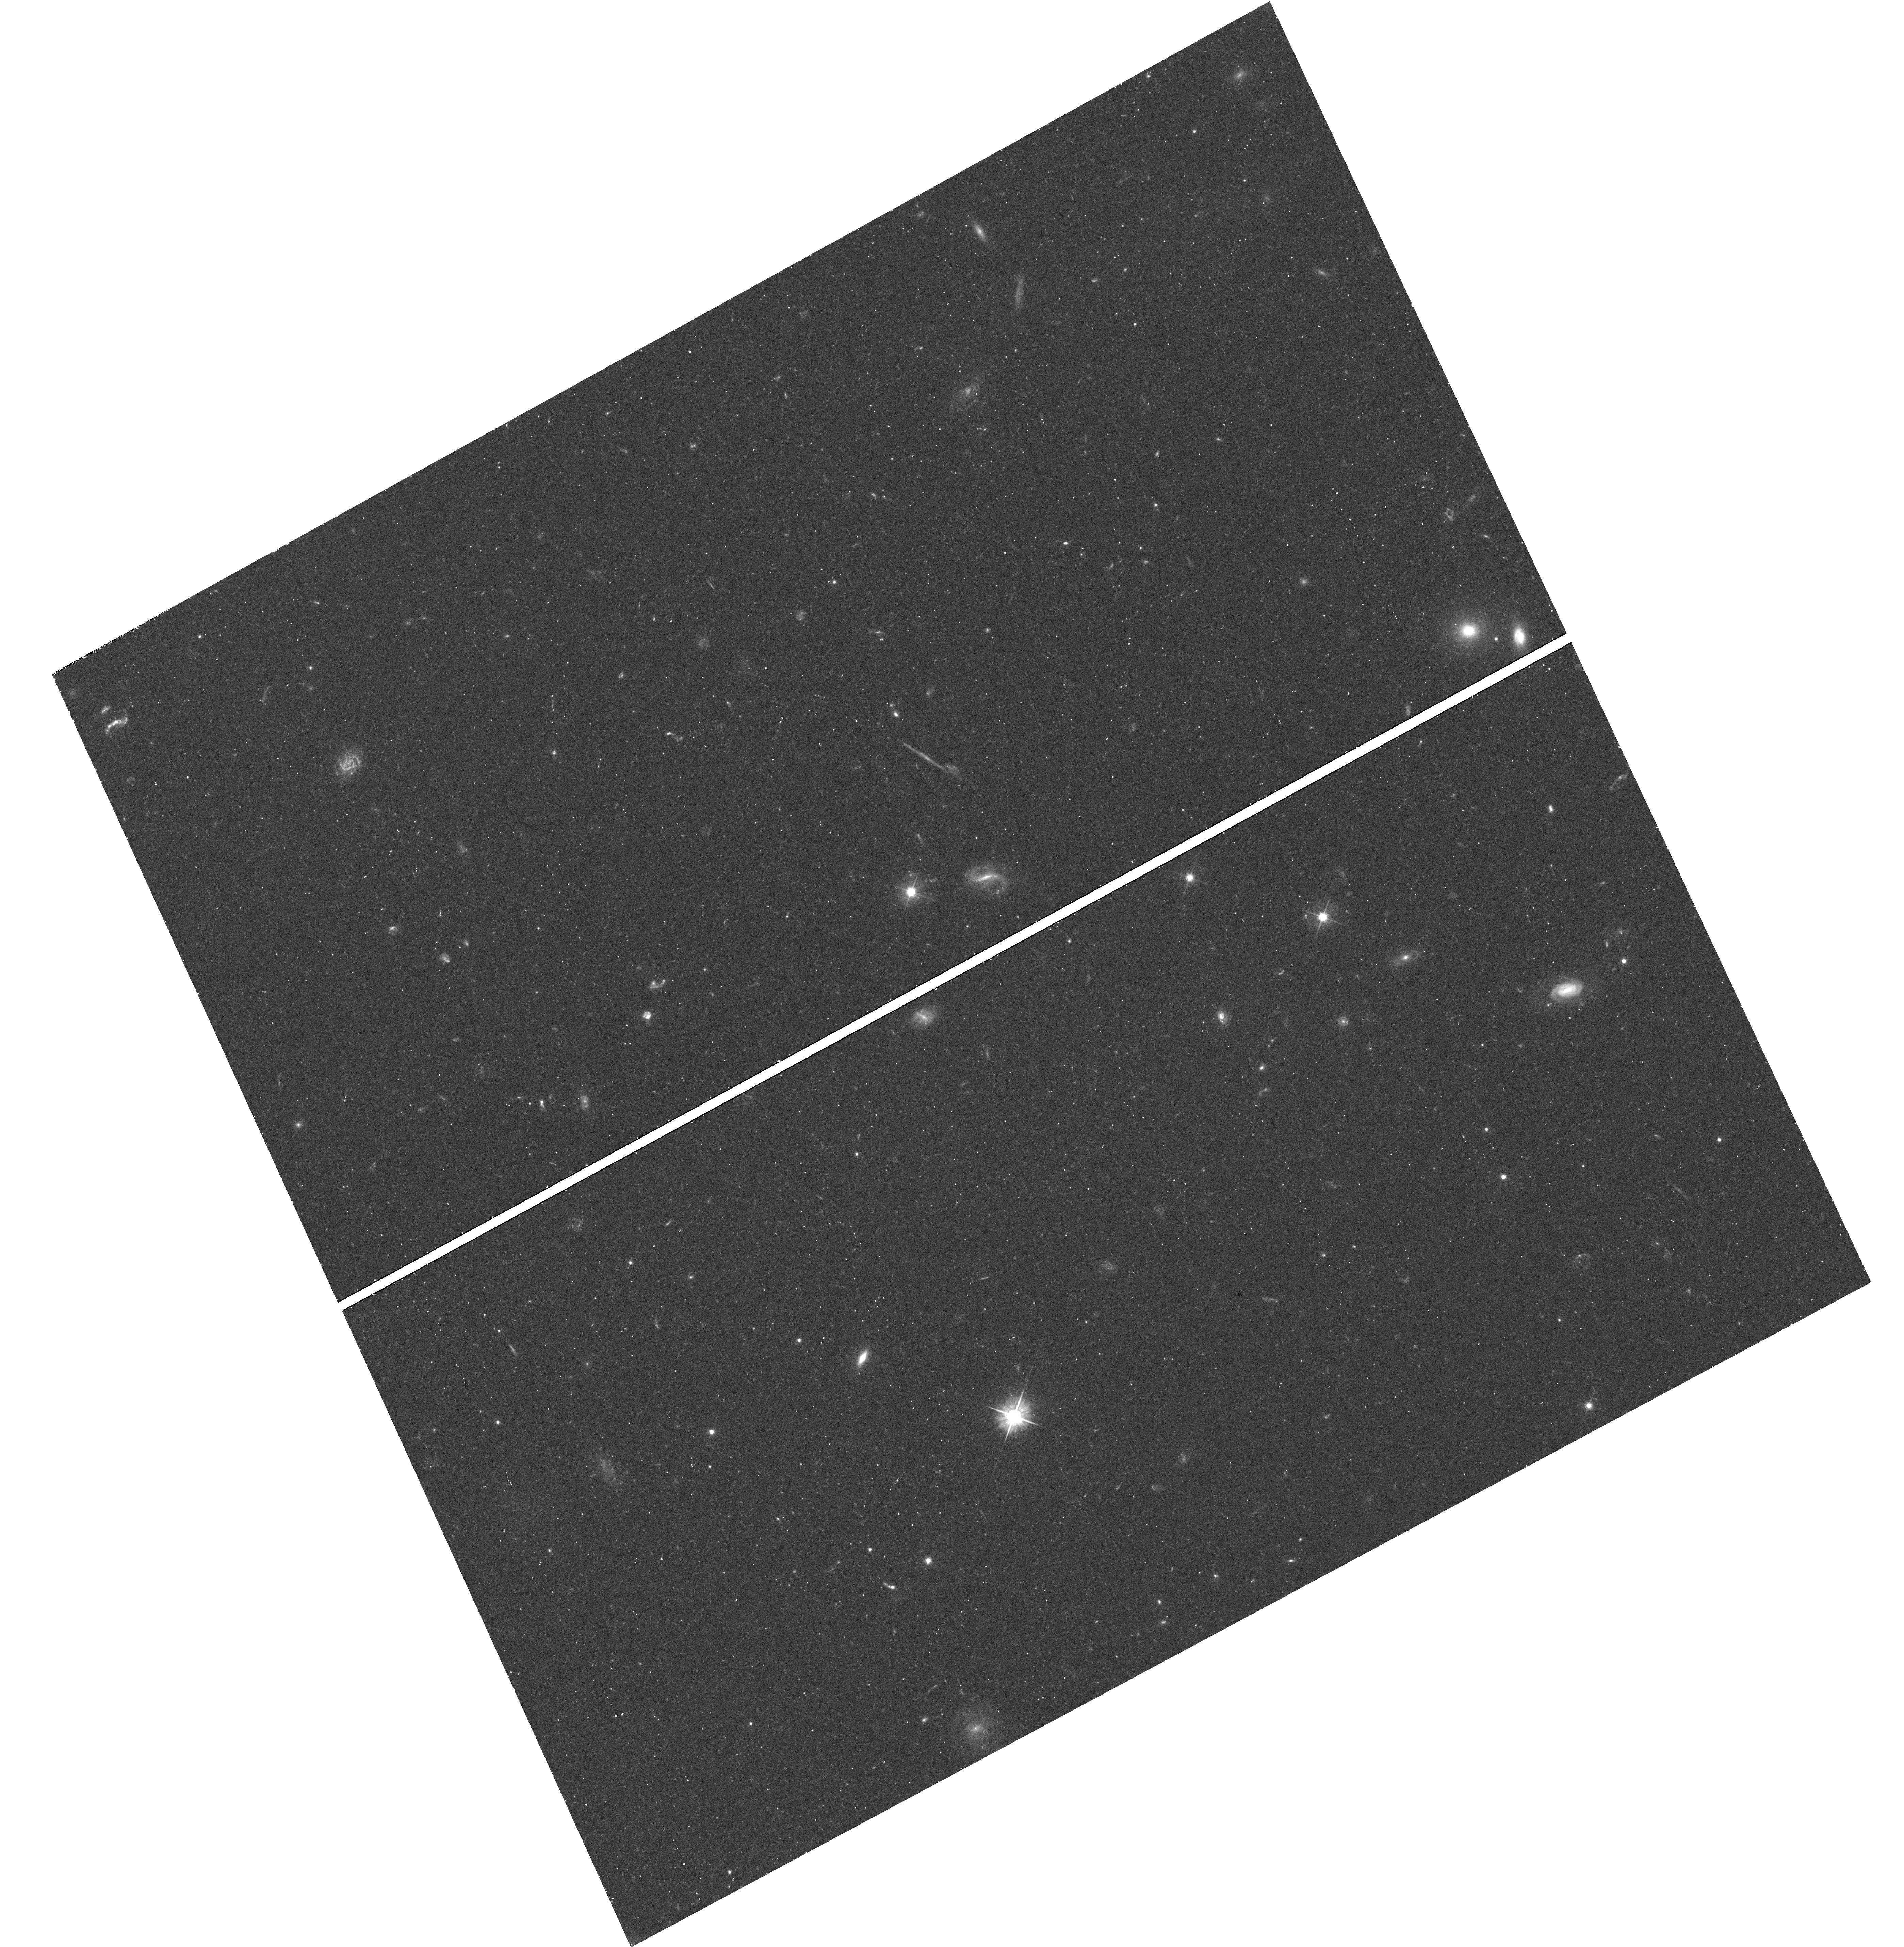
Target: SDSS-J142649.24+032517.7
Instrument: WFC3/UVIS
Filter: F475W
Exposure: 26 min
Observation ID: hst_11557_17_wfc3_uvis_f475w_ib5t17

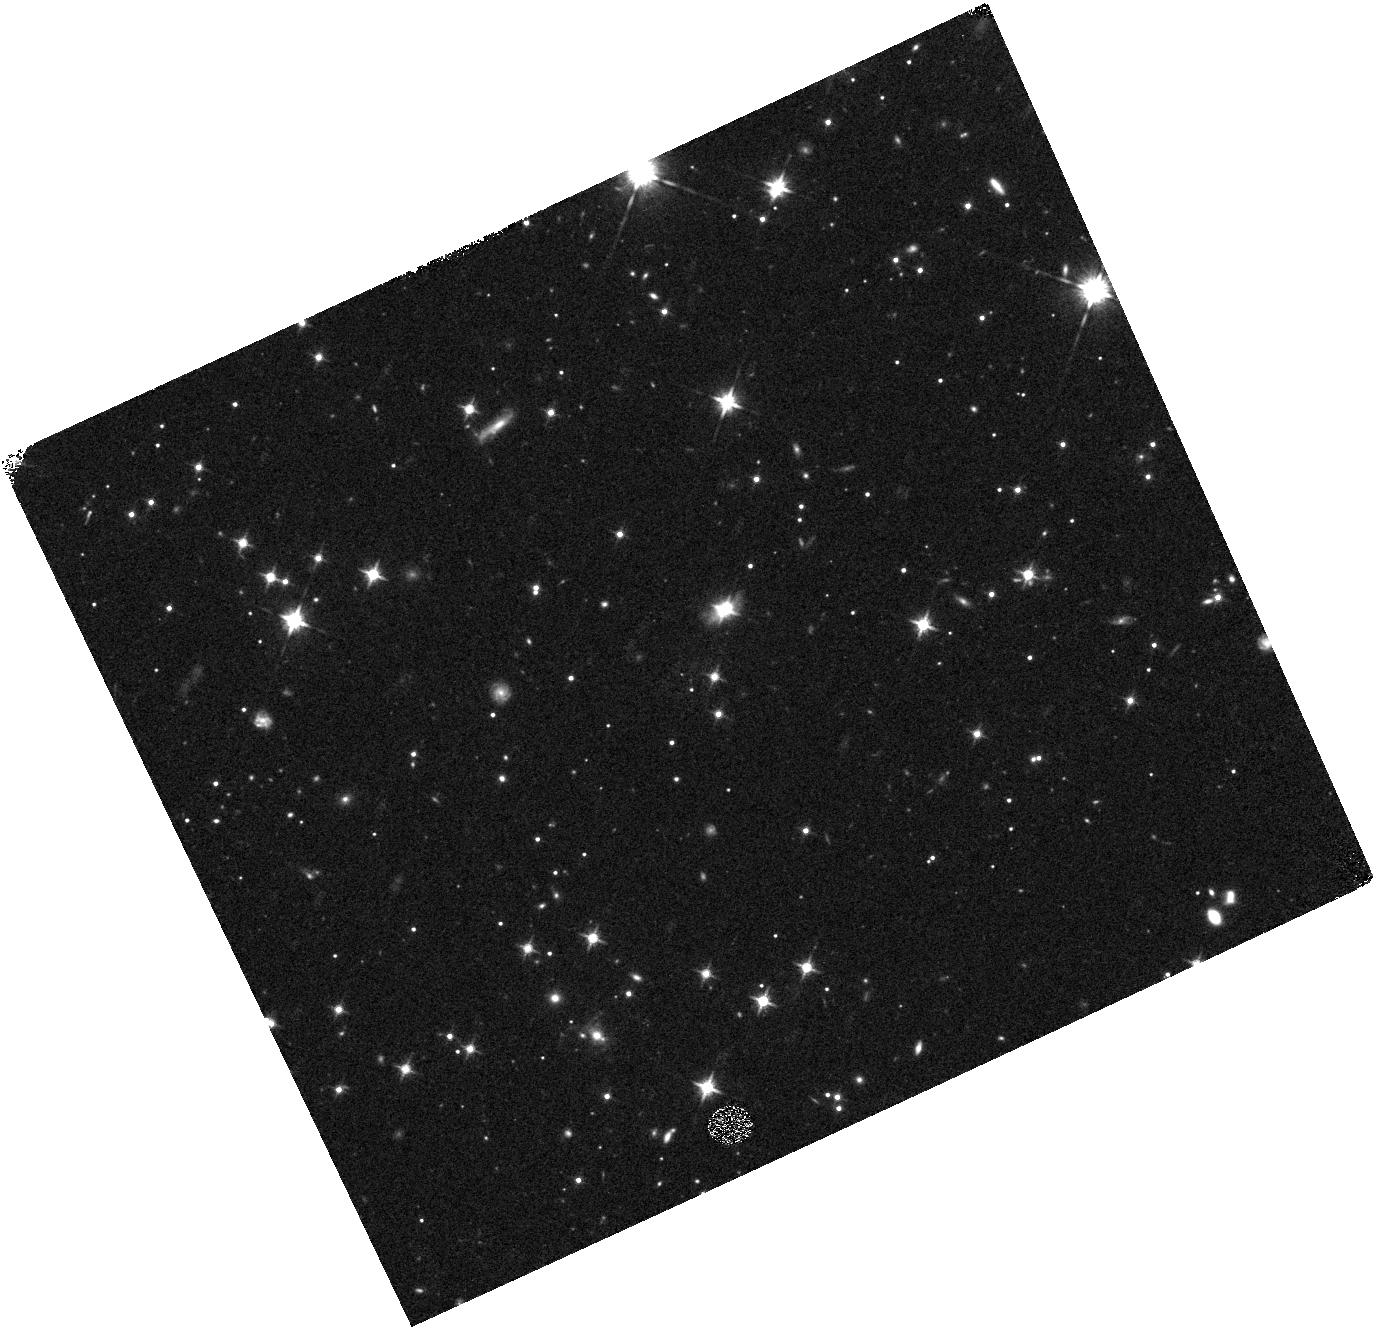
Target: SDSS-J204333.20-001104.2
Instrument: WFC3/IR
Filter: F125W
Exposure: 13 min
Observation ID: hst_11557_22_wfc3_ir_f125w_ib5t22

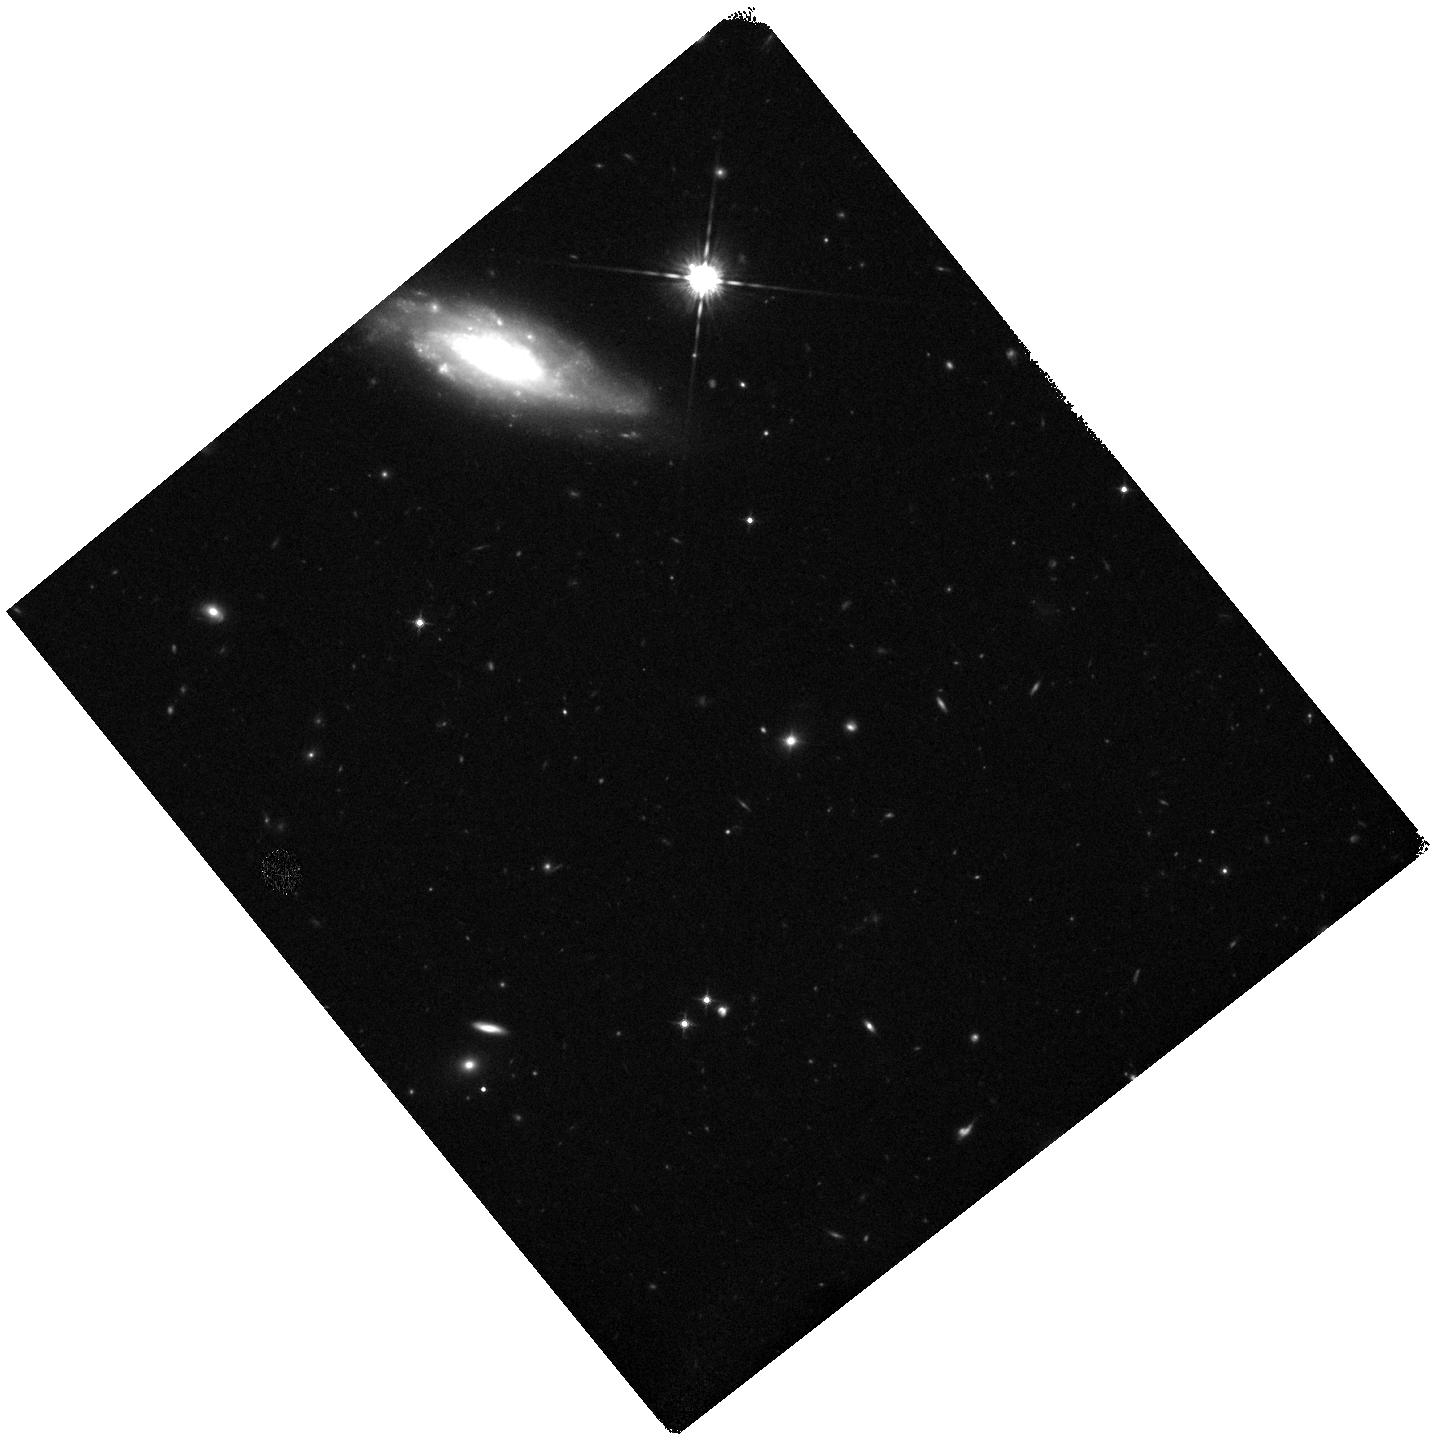
Target: SDSS-J023153.63-093333.5
Instrument: WFC3/IR
Filter: F125W
Exposure: 17 min
Observation ID: hst_11557_02_wfc3_ir_f125w_ib5t02

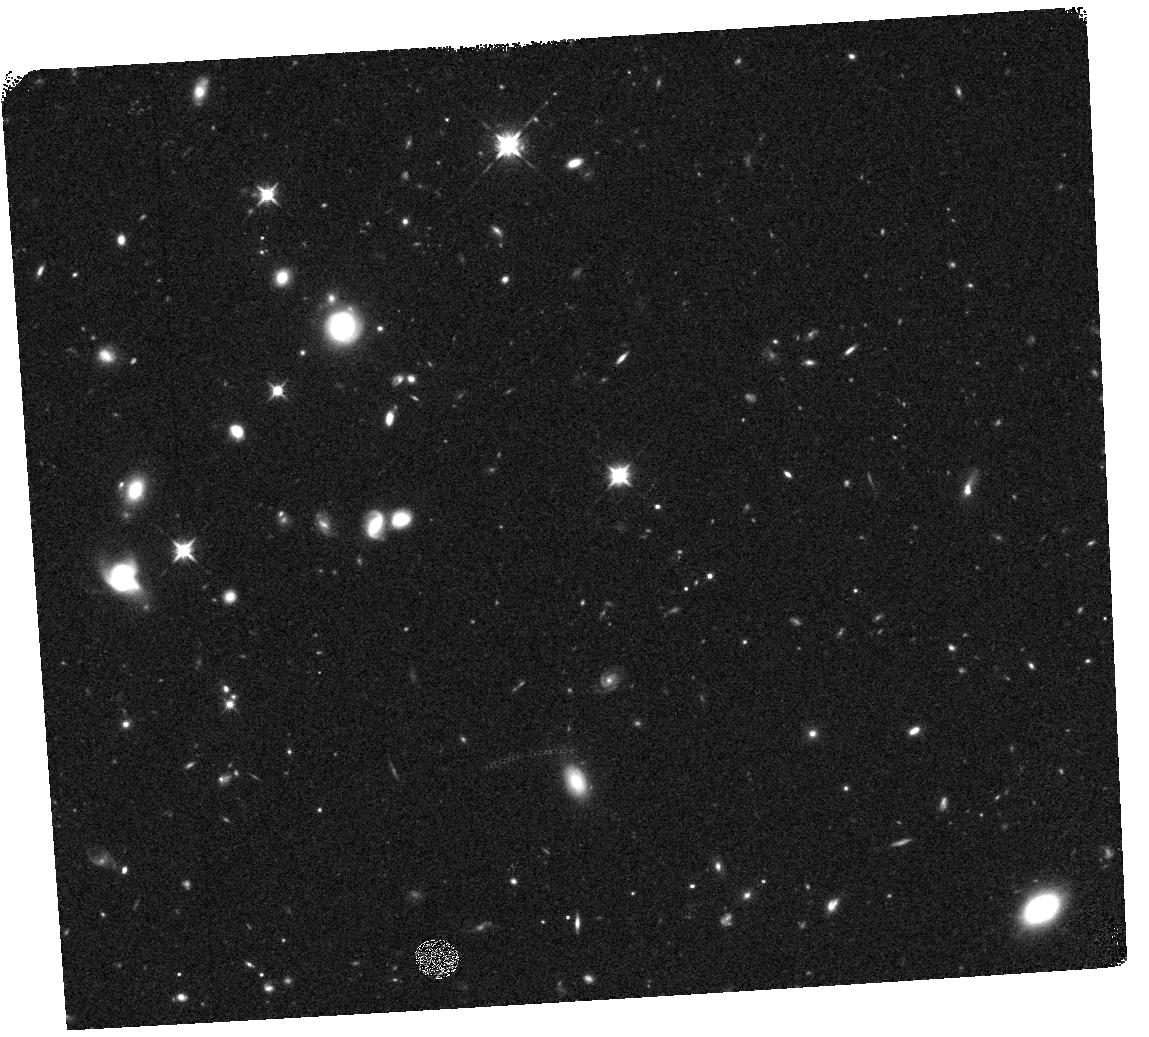
Target: SDSS-J083525.98+435211.2
Instrument: WFC3/IR
Filter: F125W
Exposure: 15 min
Observation ID: hst_11557_04_wfc3_ir_f125w_ib5t04

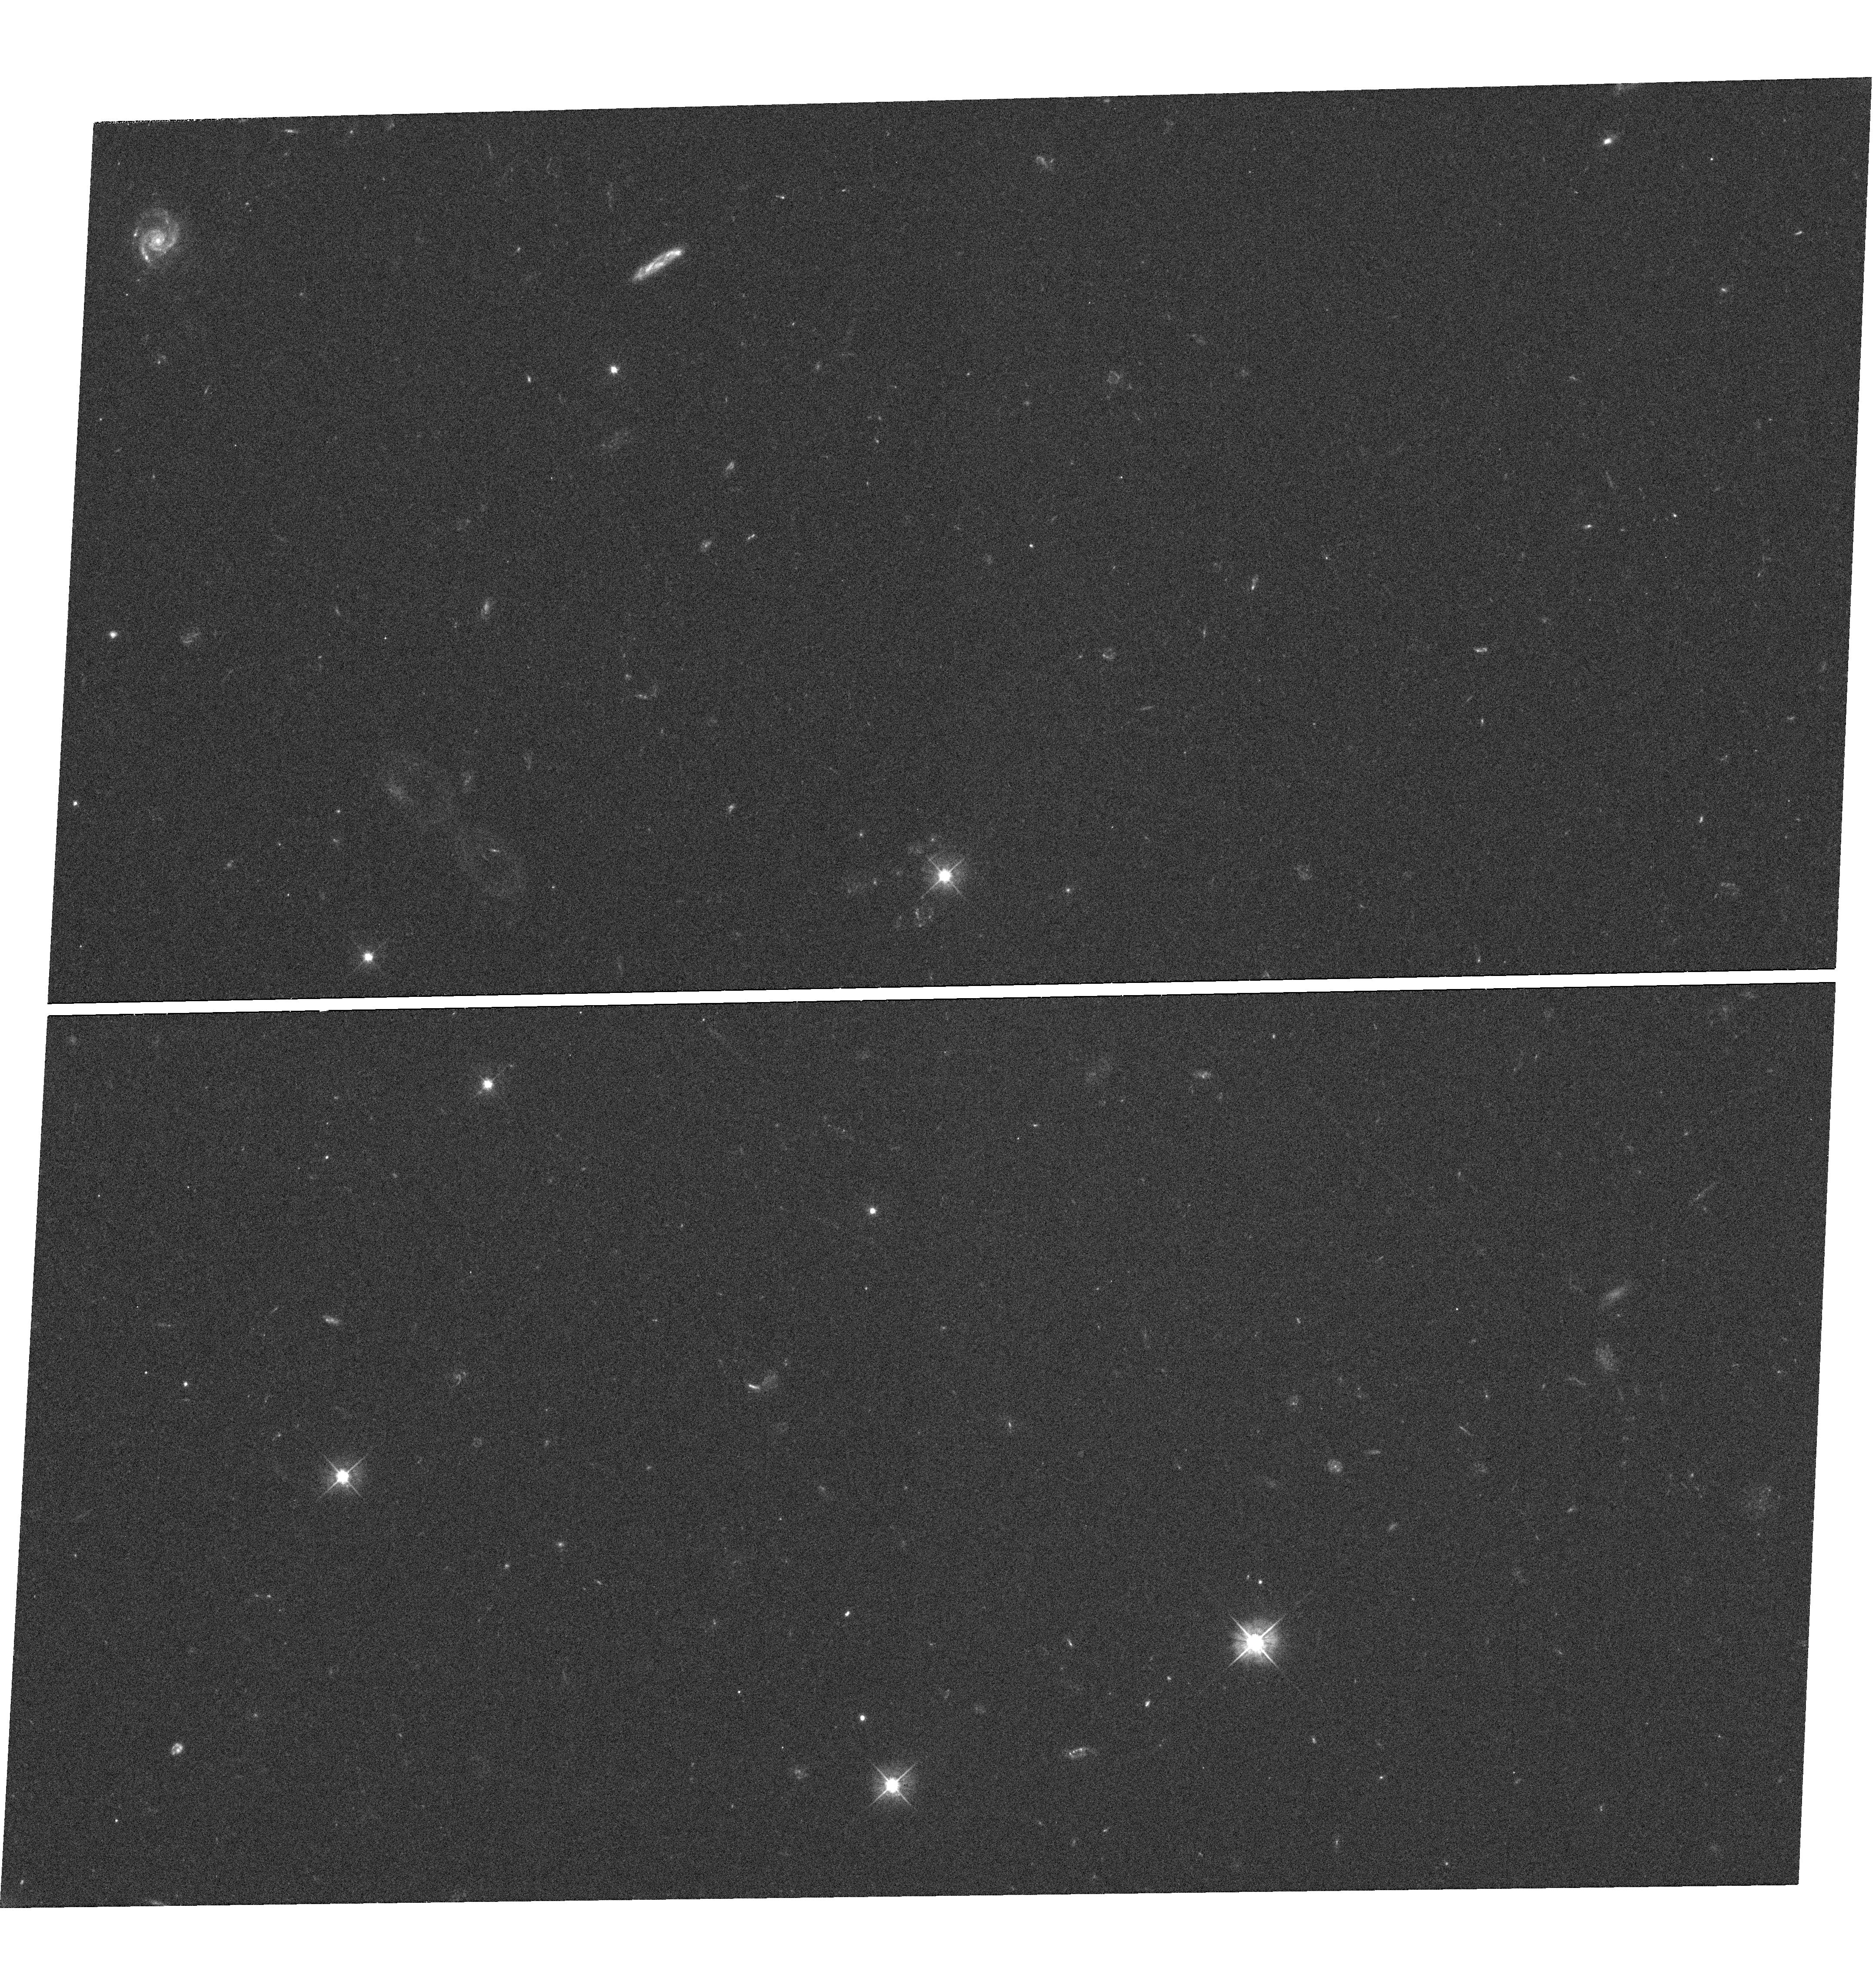
Target: SDSS-J130952.89+011950.6
Instrument: WFC3/UVIS
Filter: F475W
Exposure: 25 min
Observation ID: hst_11557_14_wfc3_uvis_f475w_ib5t14

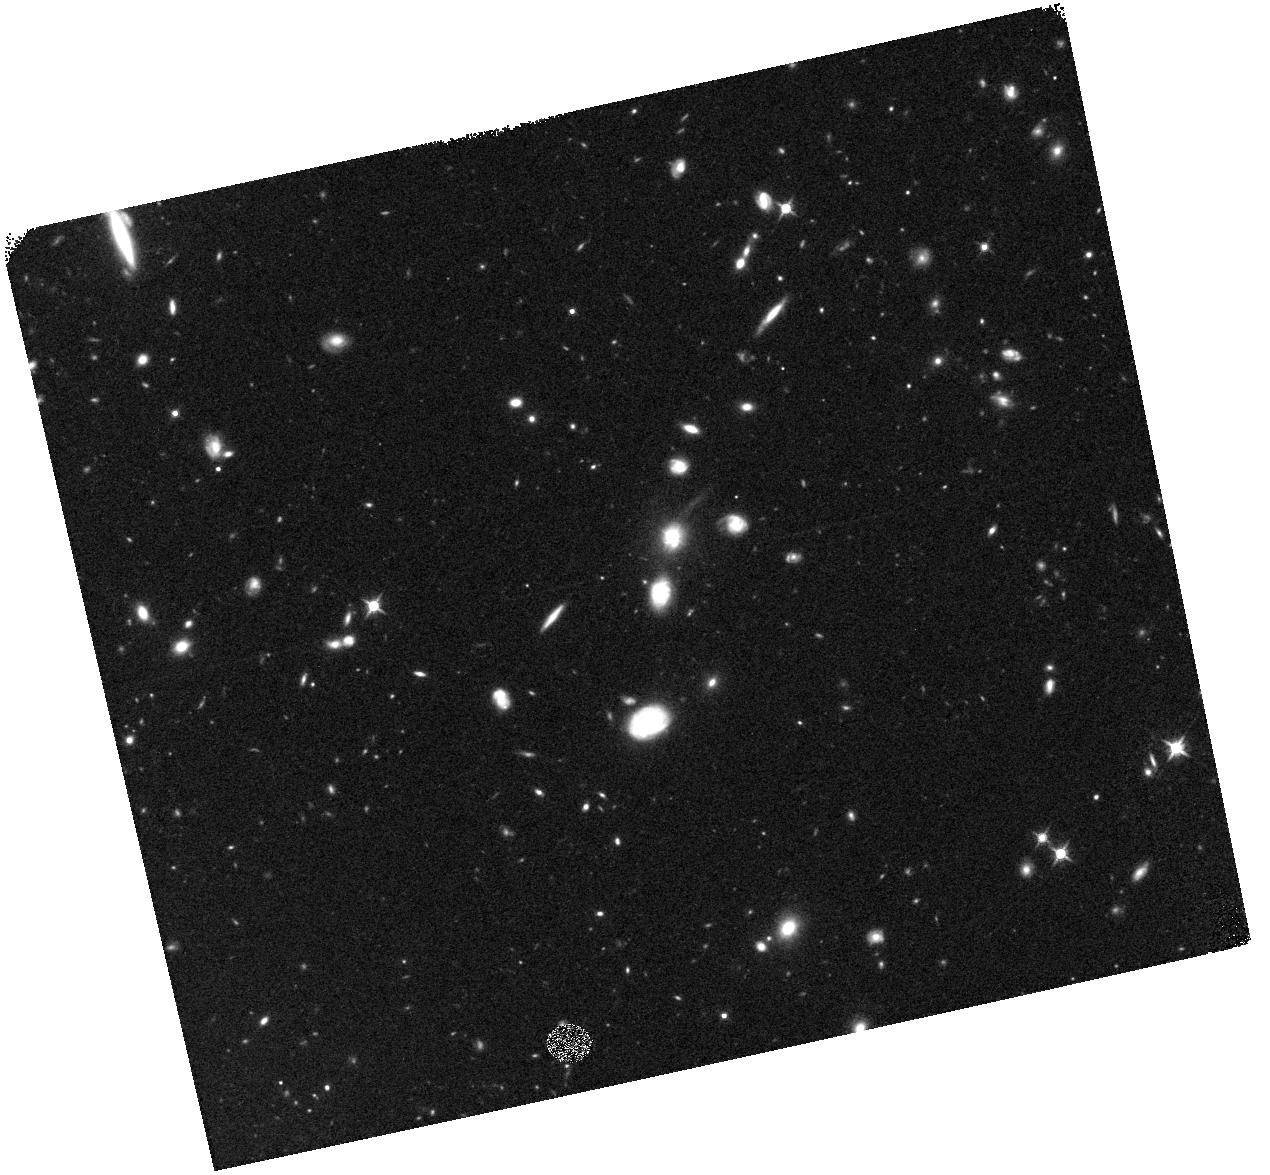
Target: SDSS-J141946.36+463424.3
Instrument: WFC3/IR
Filter: F125W
Exposure: 17 min
Observation ID: hst_11557_16_wfc3_ir_f125w_ib5t16

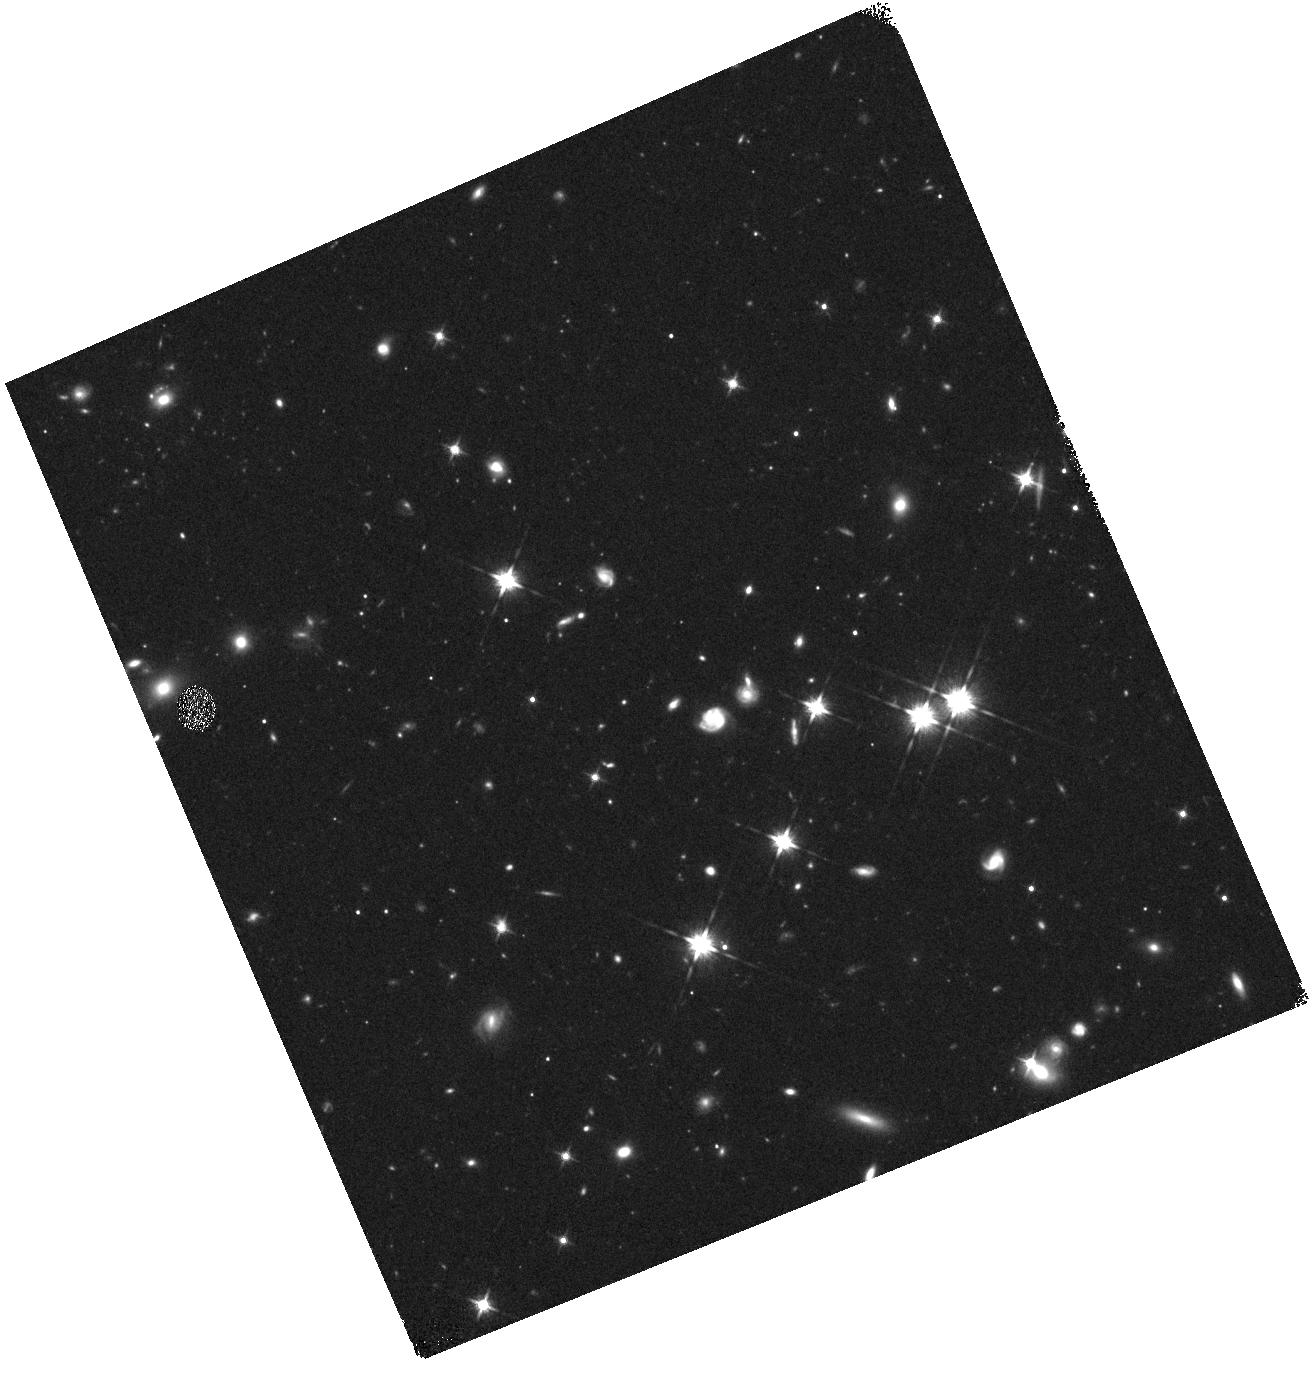
Target: SDSS-J170010.83+395545.8
Instrument: WFC3/IR
Filter: F125W
Exposure: 17 min
Observation ID: hst_11557_20_wfc3_ir_f125w_ib5t20

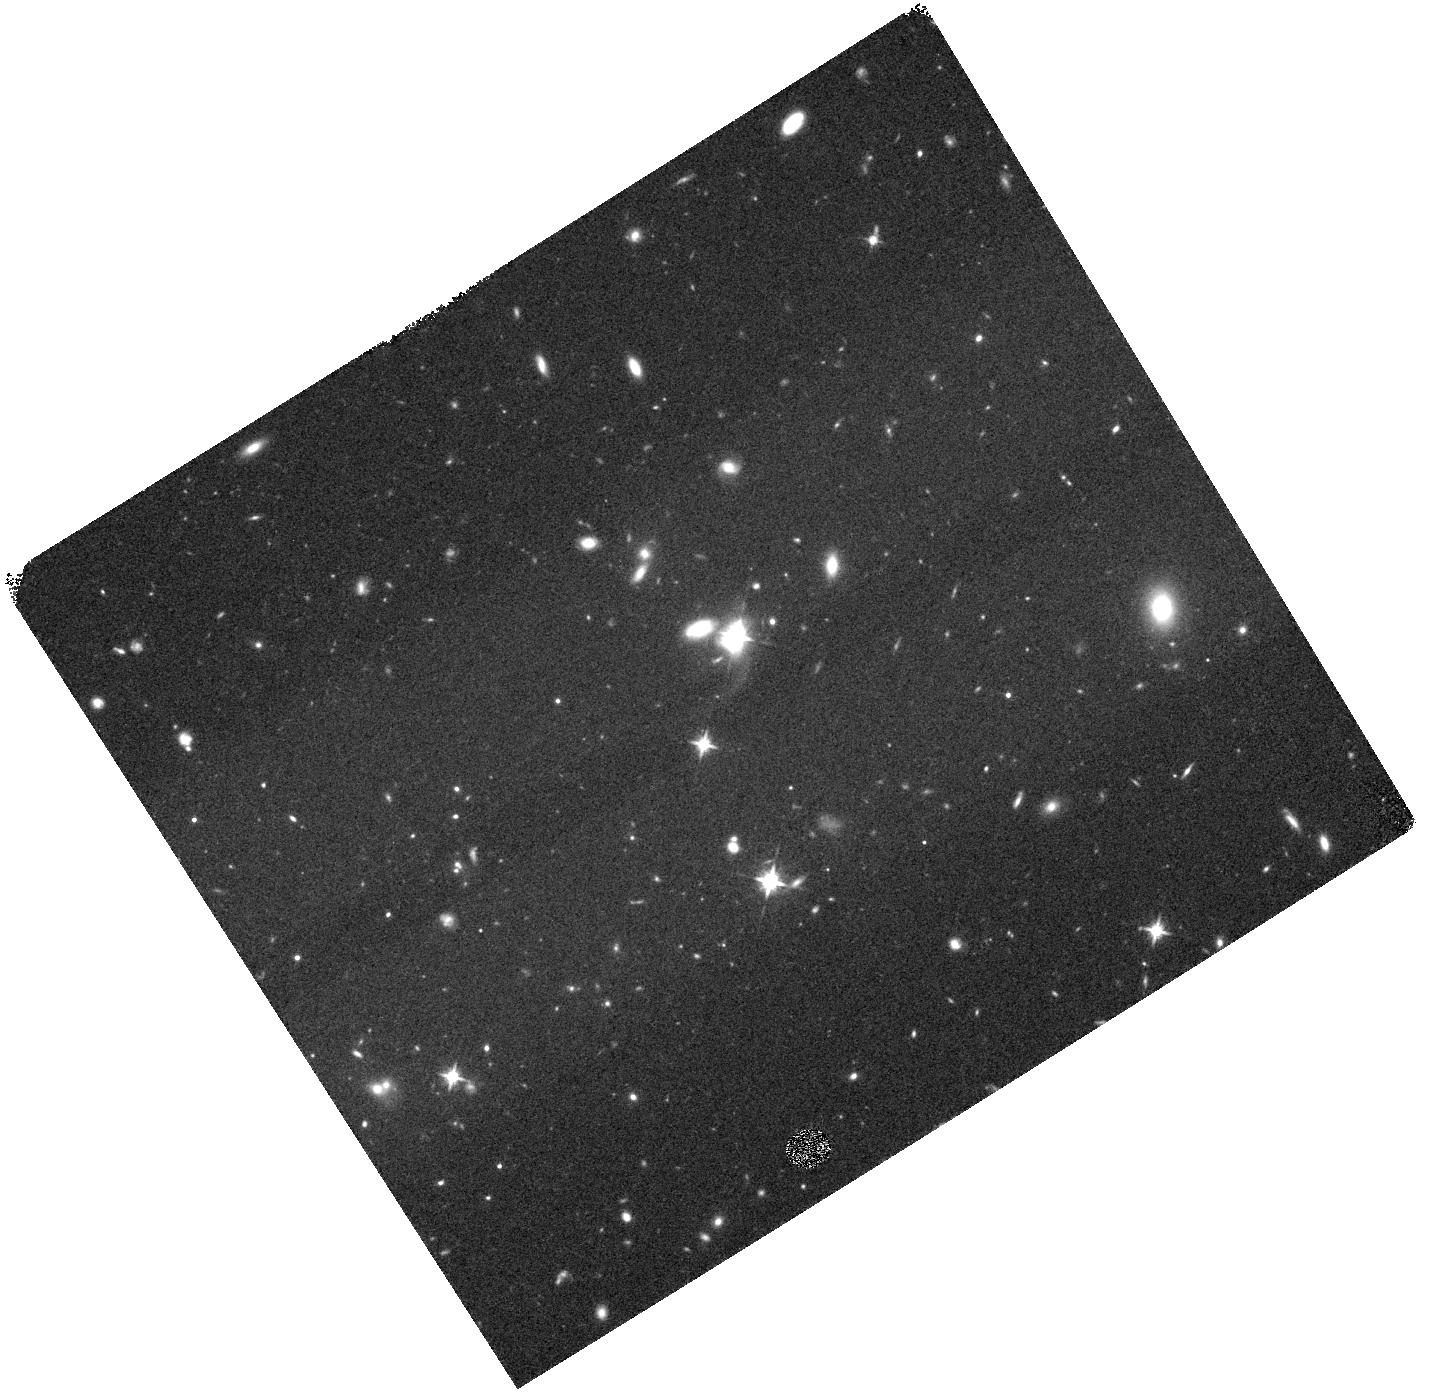
Target: SDSS-J112822.41+482309.9
Instrument: WFC3/IR
Filter: F125W
Exposure: 15 min
Observation ID: hst_11557_12_wfc3_ir_f125w_ib5t12

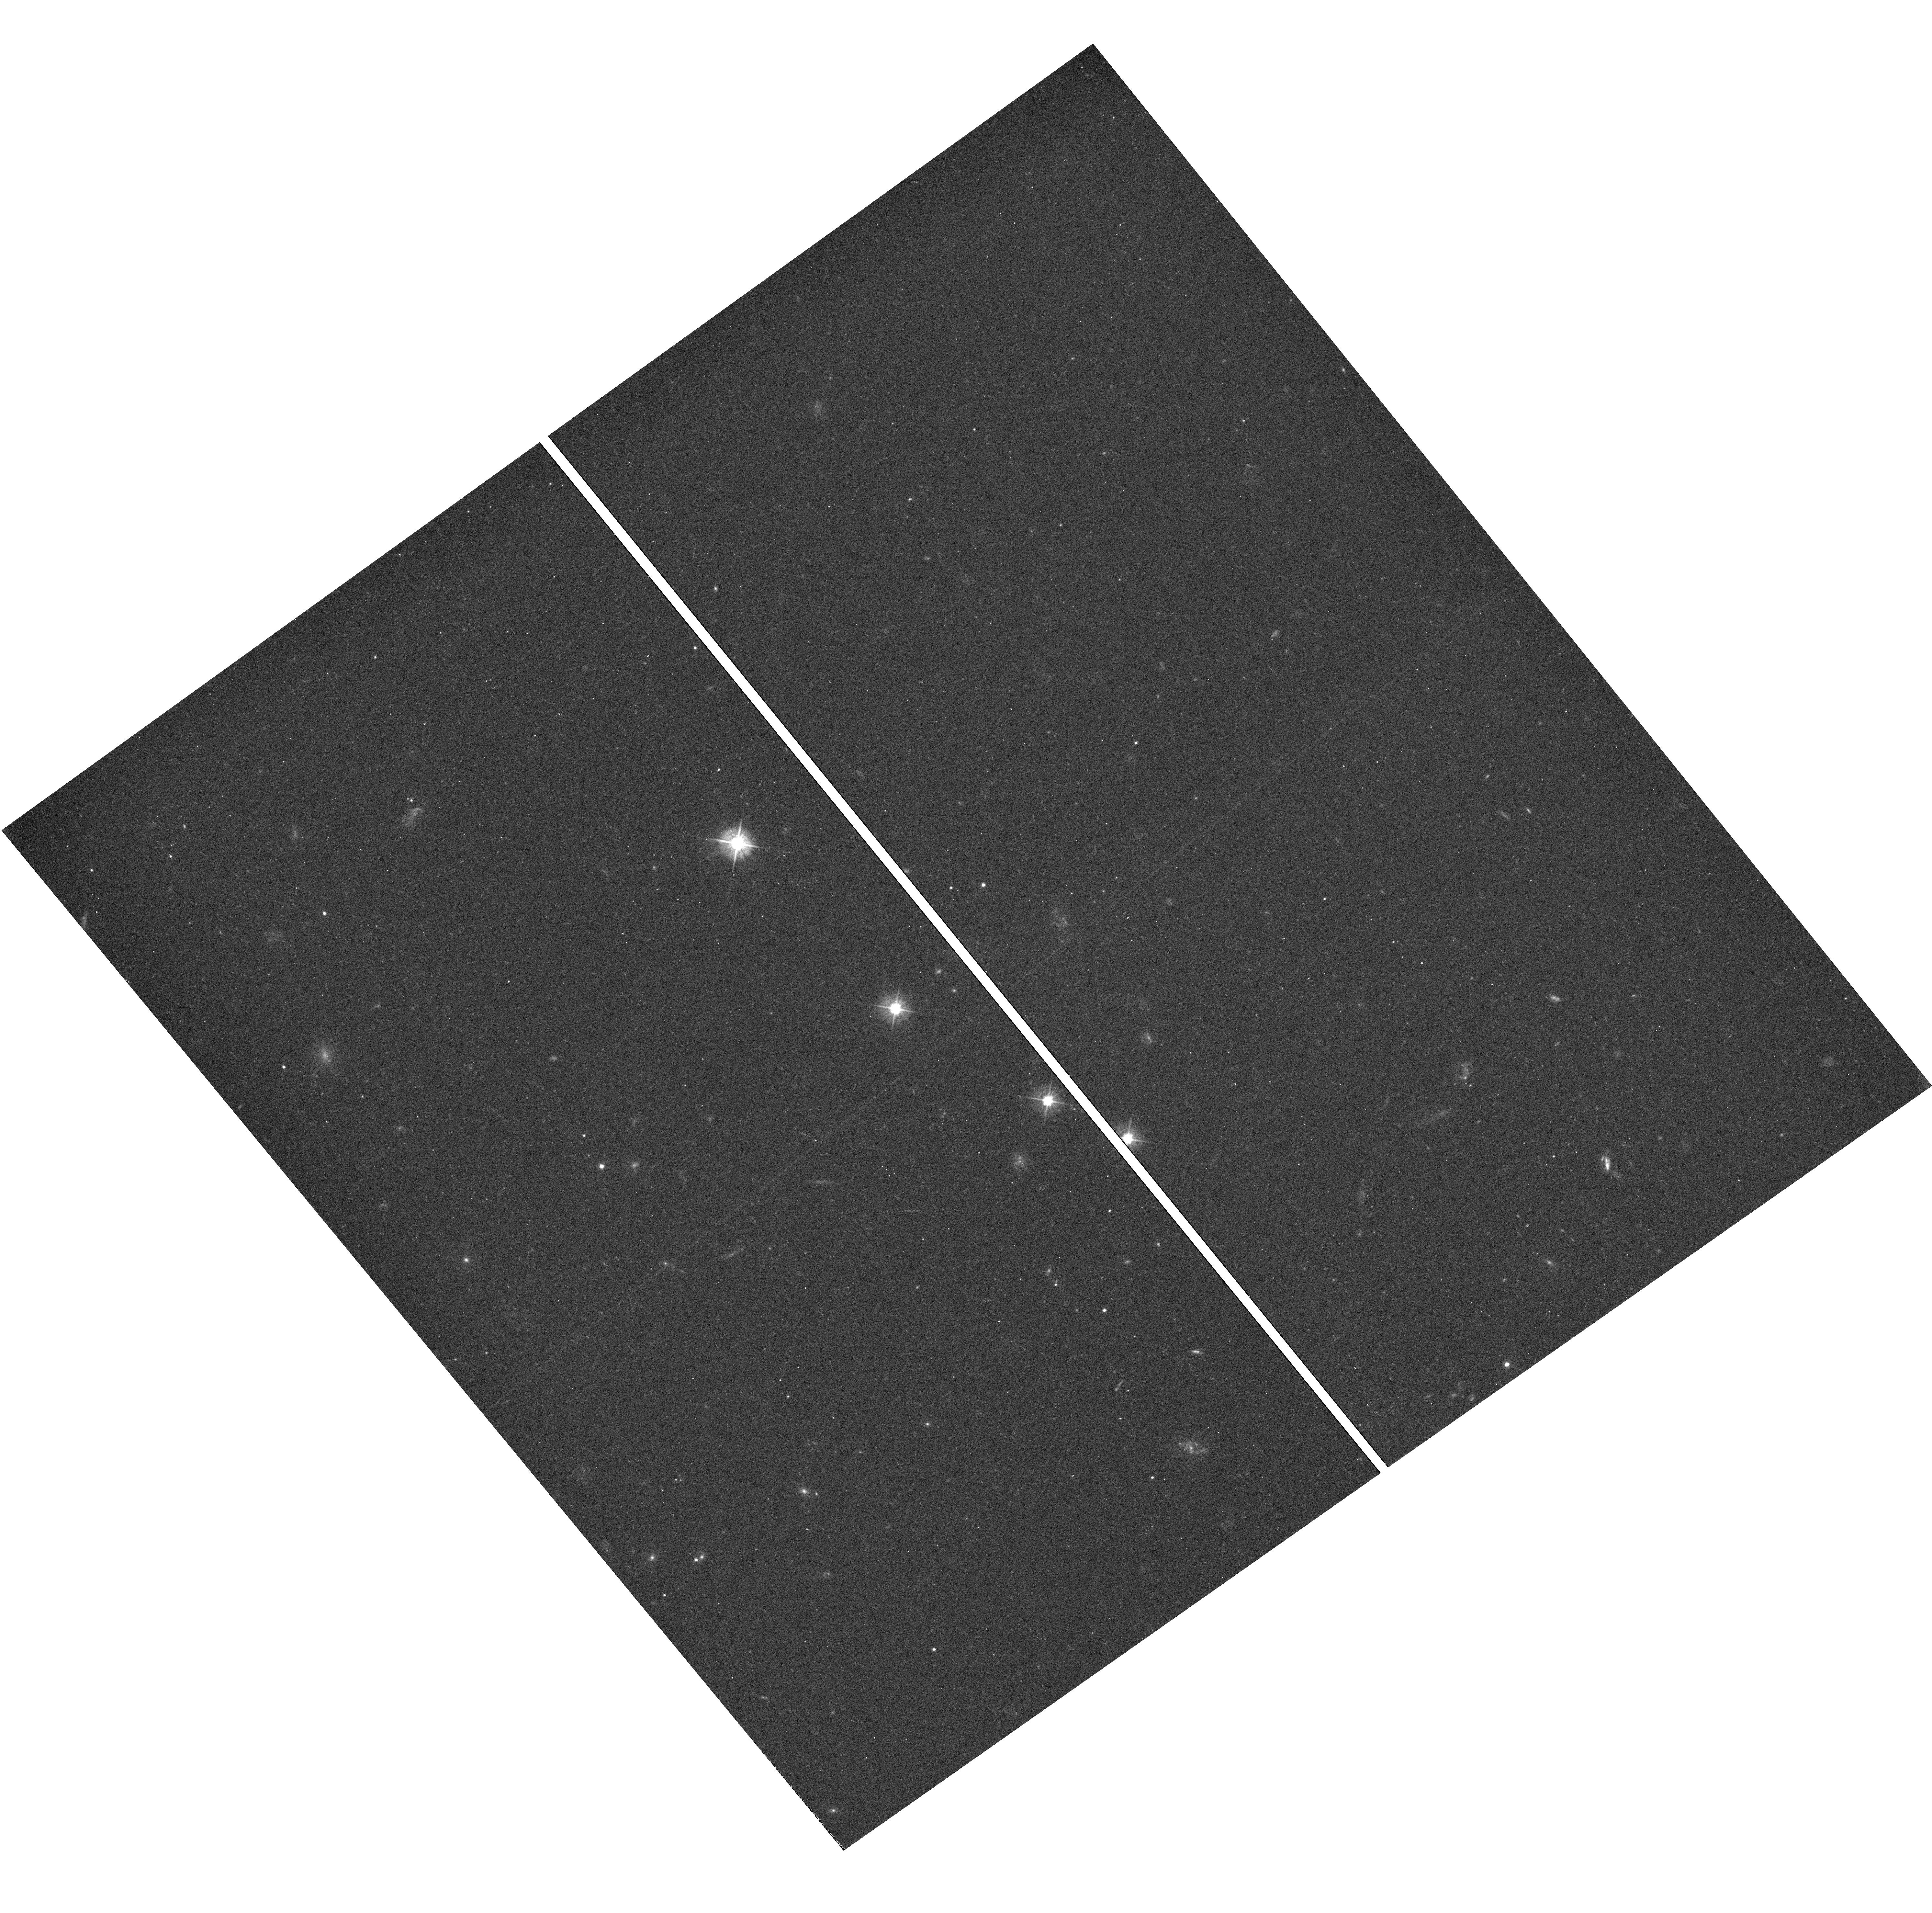
Target: SDSS-J161425.17+375210.7
Instrument: WFC3/UVIS
Filter: F475W
Exposure: 12 min
Observation ID: hst_11557_19_wfc3_uvis_f475w_ib5t19

The Nature of low-ionization BAL QSOs (PI: Canalizo, Gabriela)

The rare subclass of optically-selected QSOs known as low-ionization broad absorption line (LoBAL) QSOs show signs of high-velocity gas outflows and reddened continua indicative of dust obscuration. Recent studies show that galaxies hosting LoBAL QSOs tend to be ultraluminous infrared systems that are undergoing mergers, and that have dominant young (< 100 Myr) stellar populations. Such studies support the idea that LoBAL QSOs represent a short-lived phase early in the life of QSOs, when powerful AGN-driven winds are blowing away the dust and gas surrounding the QSO. If so, understanding LoBALs would be critical in the study of phenomena regulating black hole and galaxy evolution, such as AGN feedback and the early stages of nuclear accretion. These results, however, come from very small samples that may have serious selection biases. We are therefore taking a more aggressive approach by conducting a systematic multiwavelength study of a volume limited sample of LoBAL QSOs at 0.5 < z < 0.6 drawn from SDSS. We propose to image their host galaxies in two bands using WFC3/UVIS and WFC3/IR to study the morphologies for signs of recent tidal interactions and to map their interaction and star forming histories. We will thus determine whether LoBAL QSOs are truly exclusively found in young merging systems that are likely to be in the early stages of nuclear accretion.